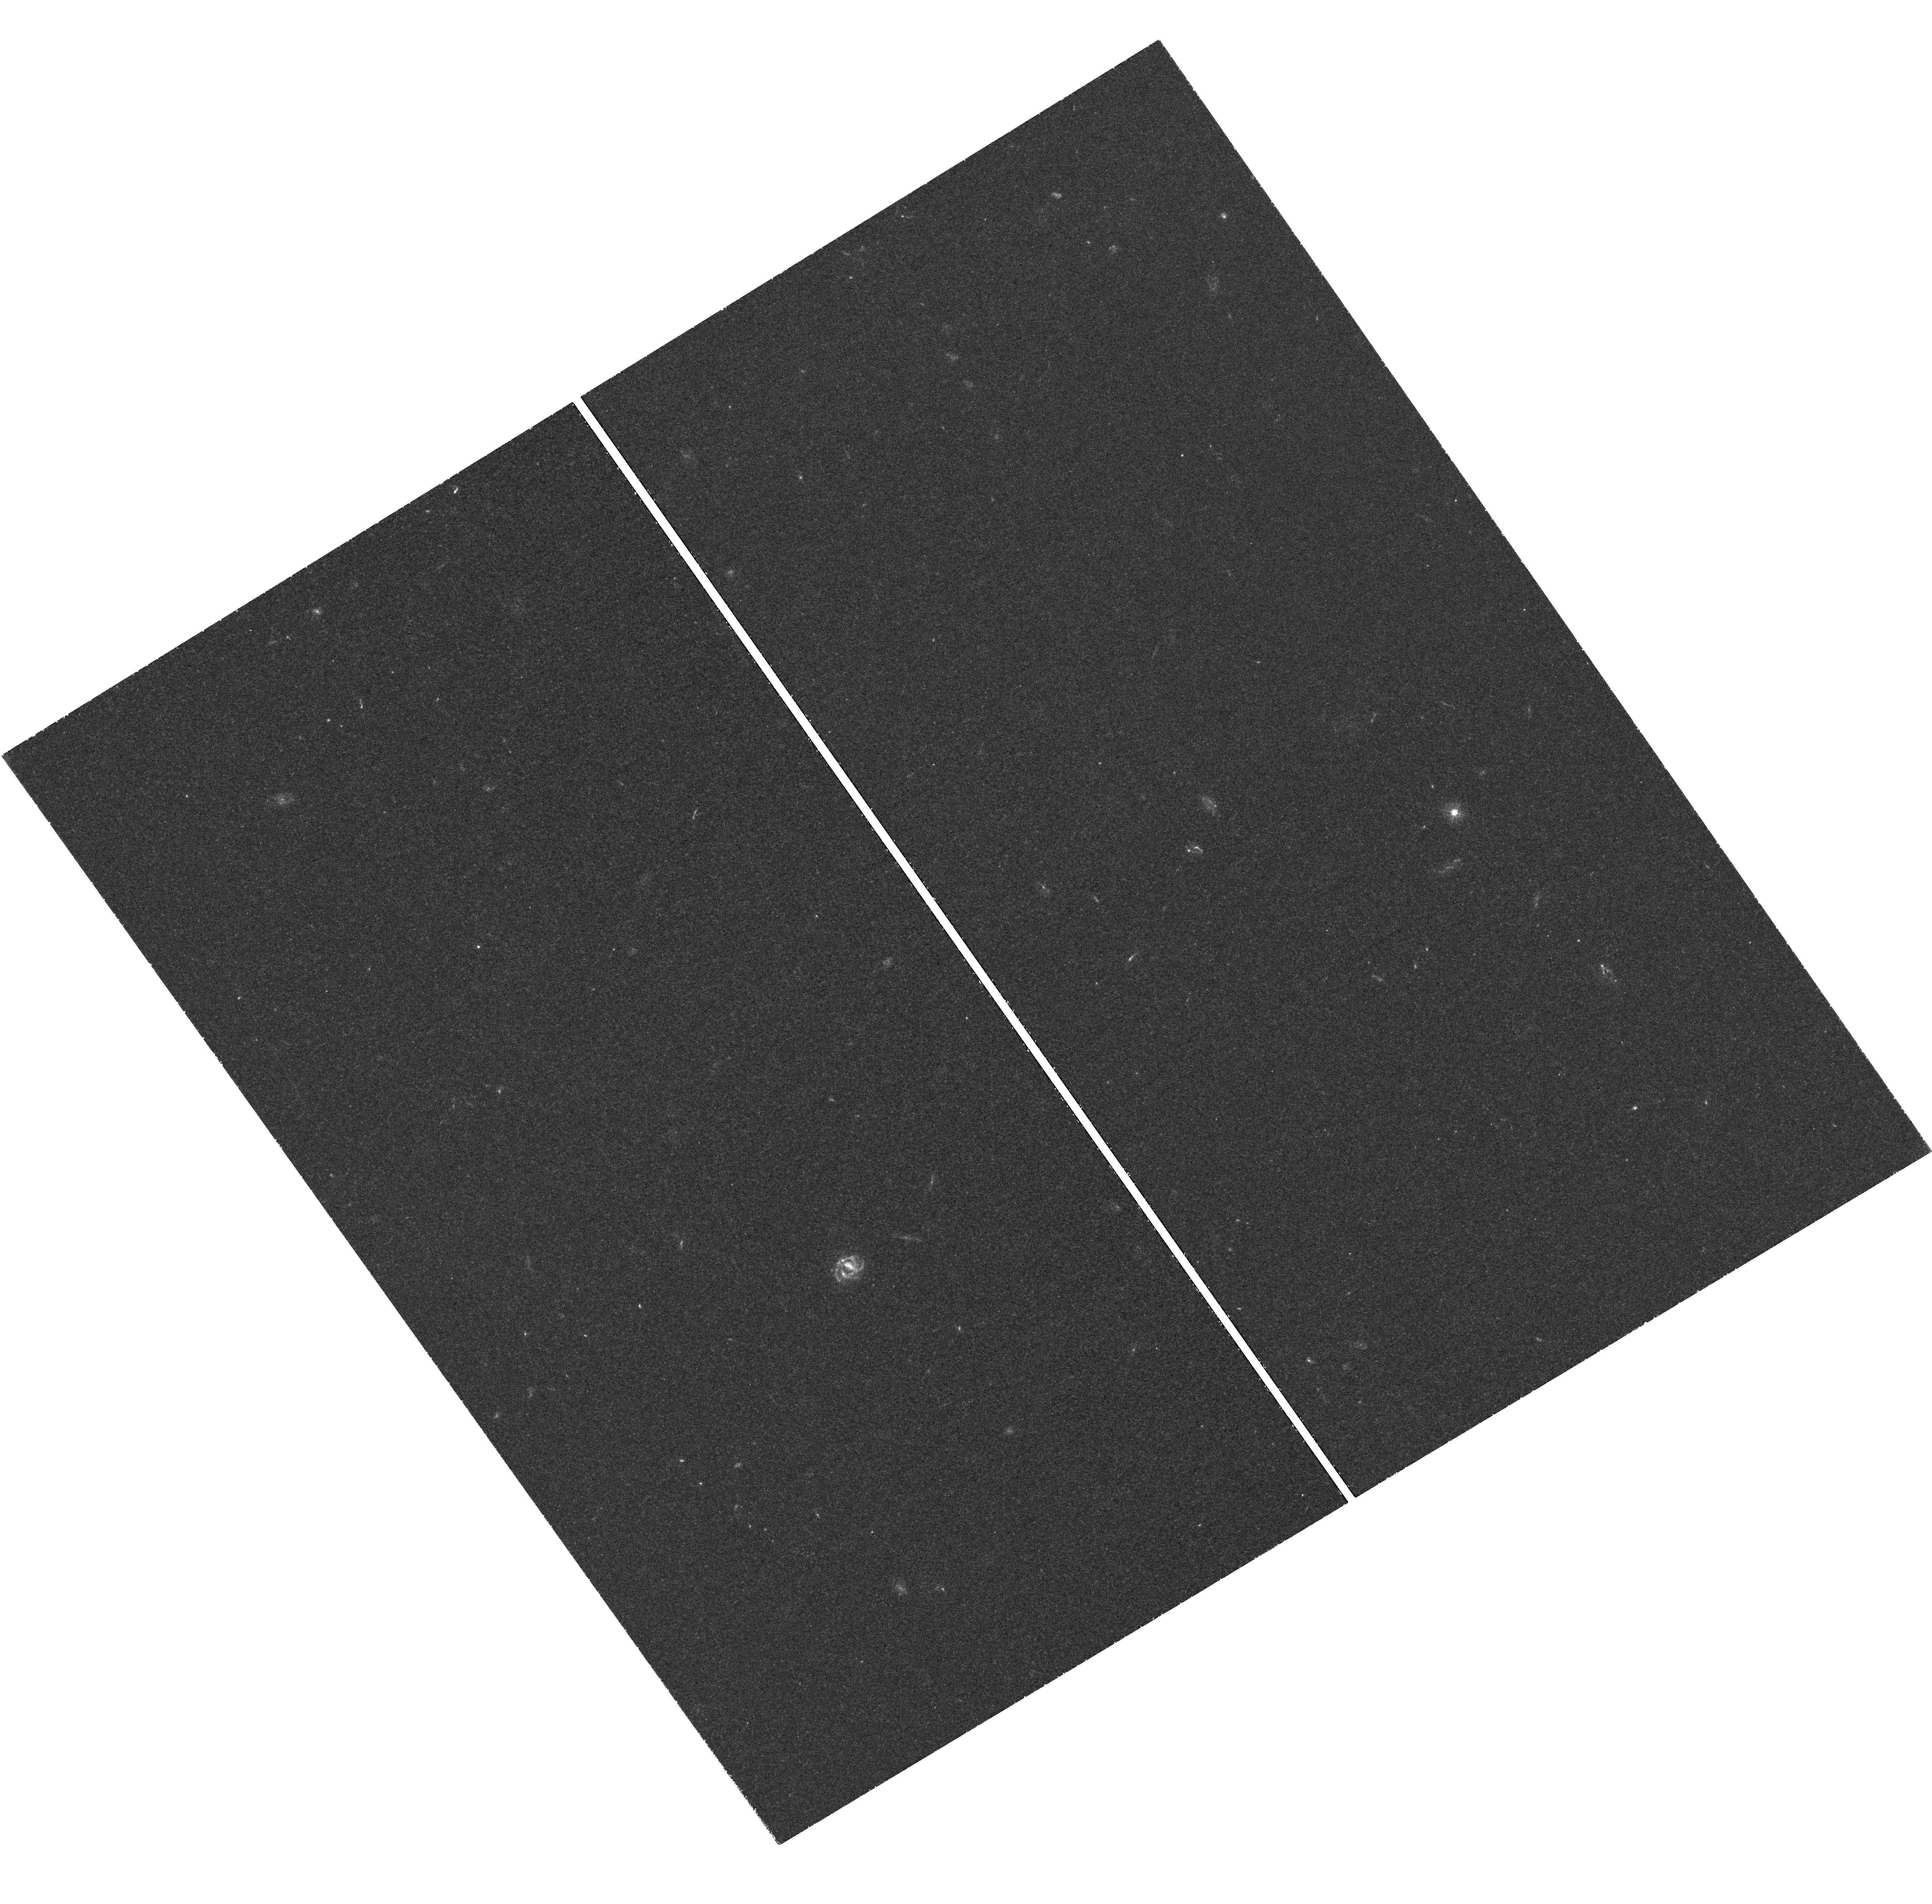
Target: SSA-22A. Instrument: WFC3/UVIS. Filter: F336W. Exposure: 1.5 h. Observation ID: hst_11636_08_wfc3_uvis_f336w_ib6108

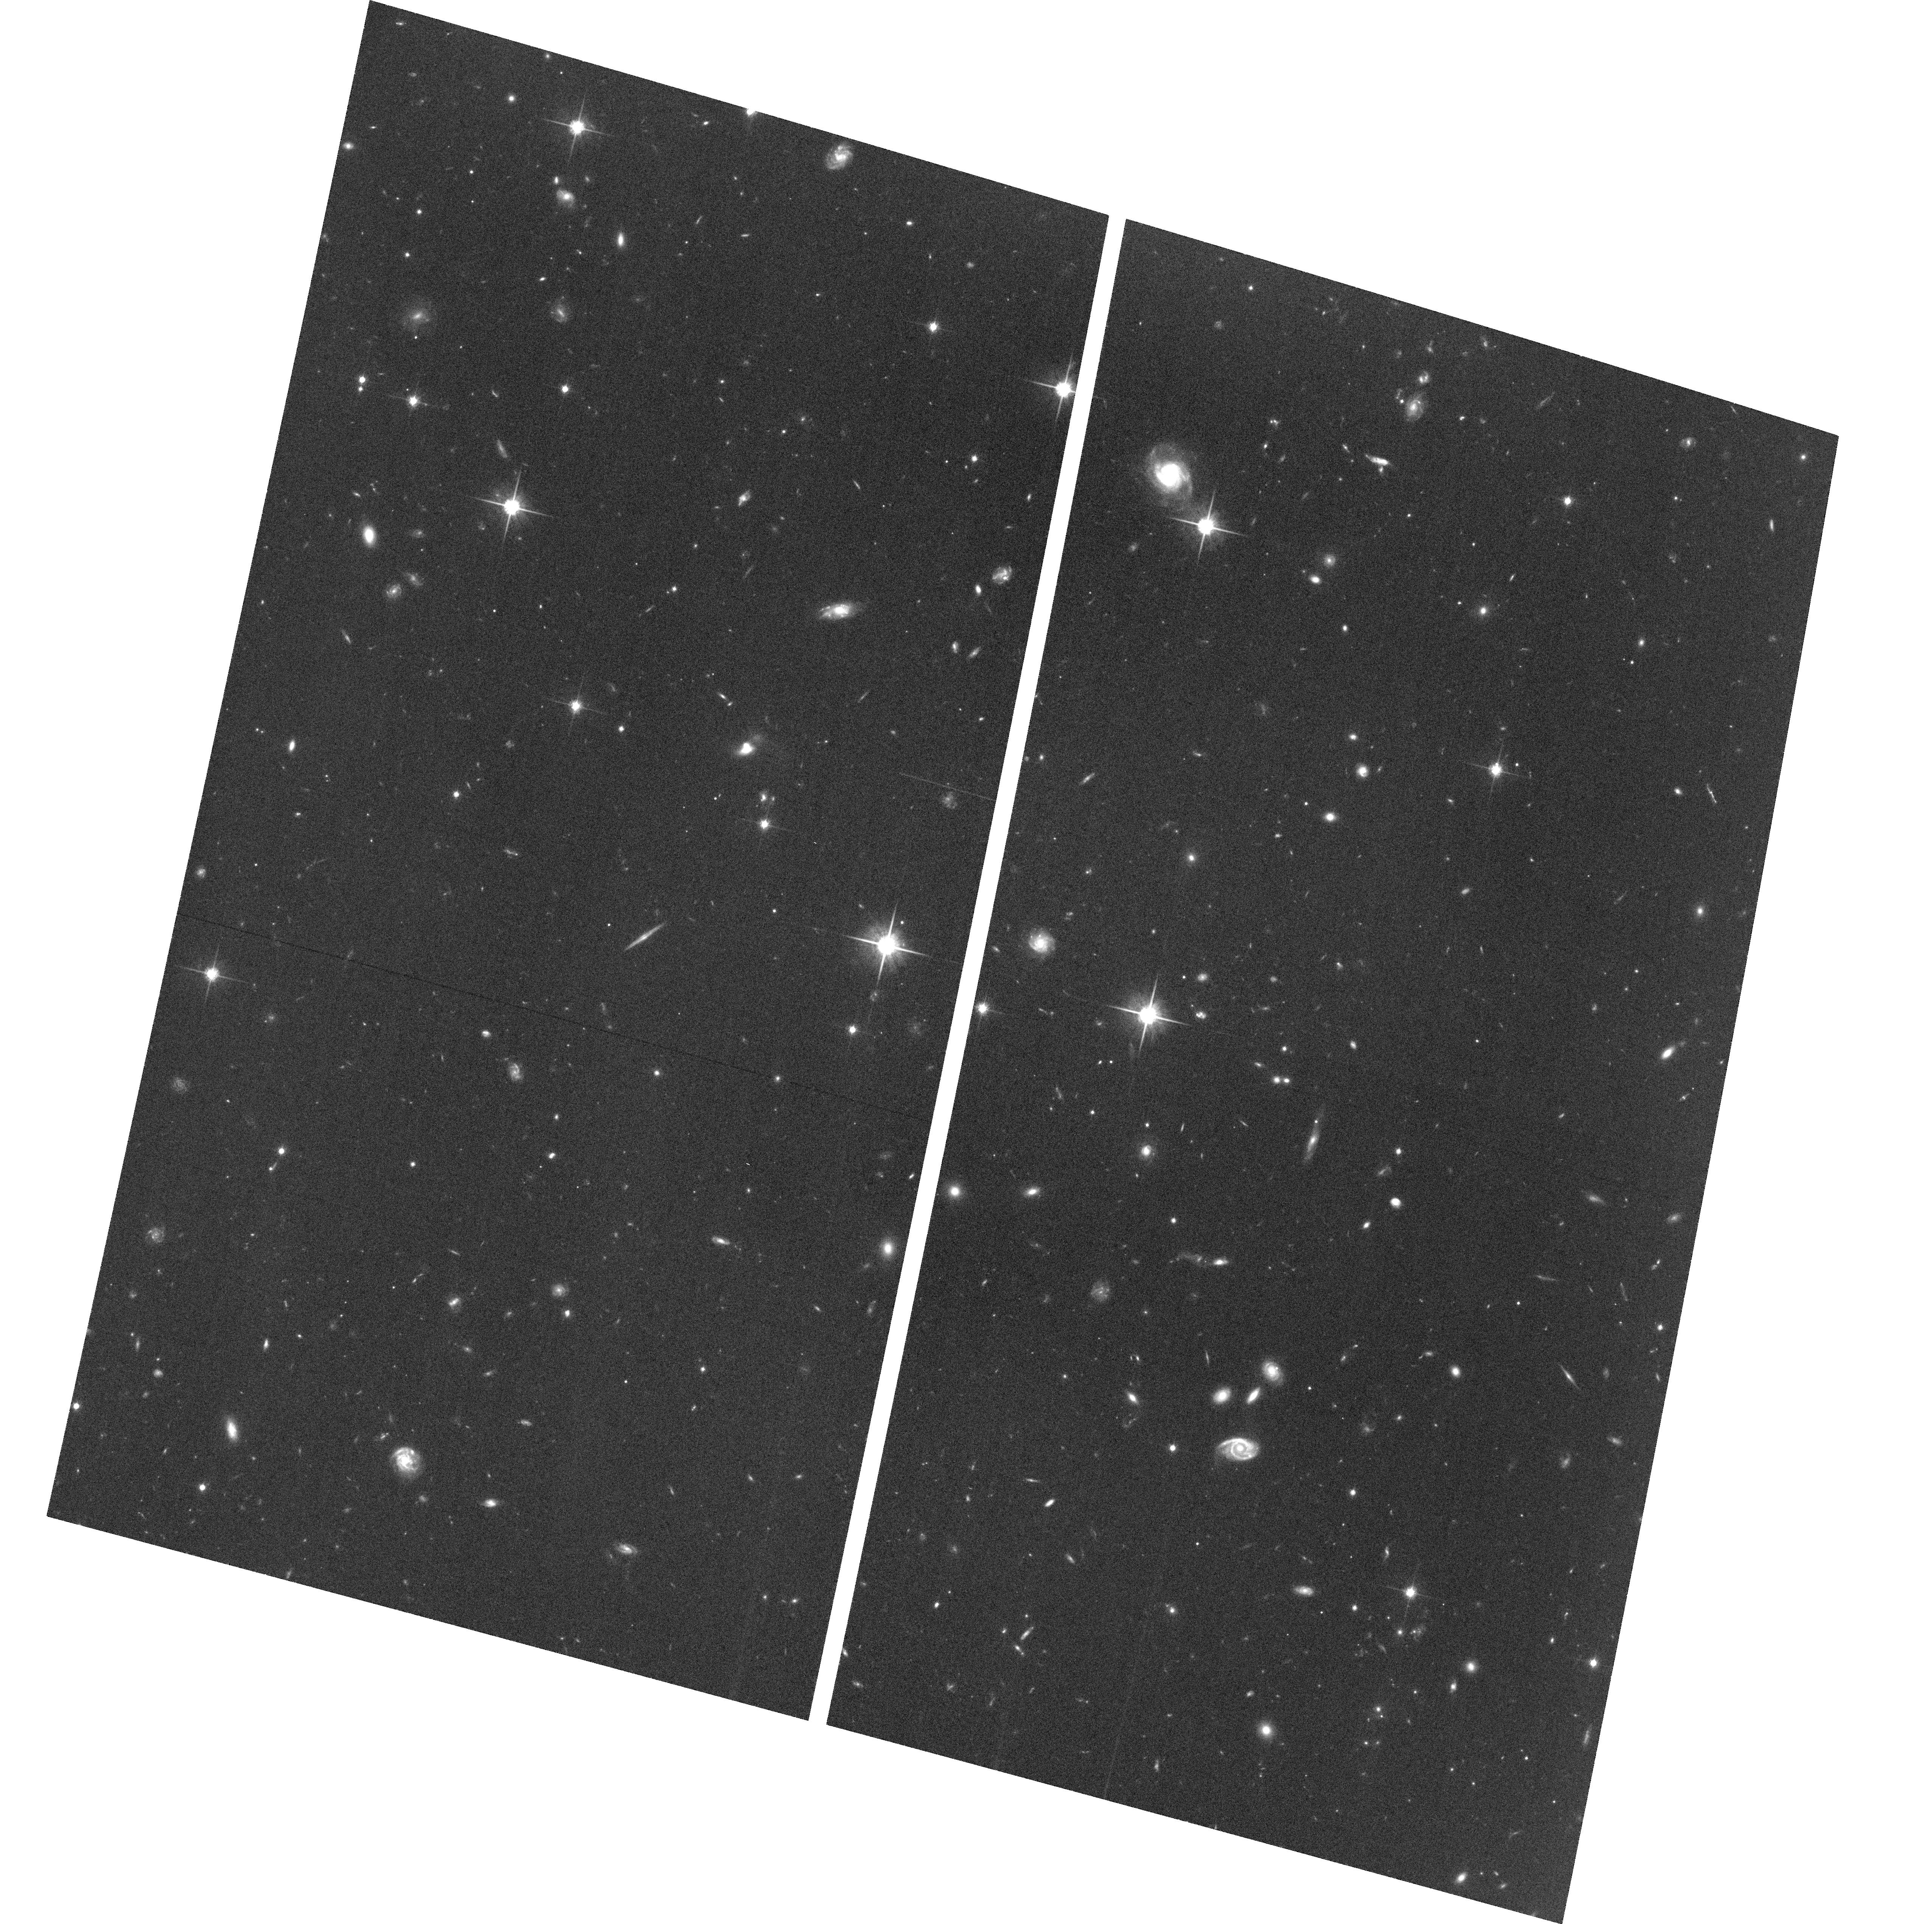
Target: field at RA 334.427°, Dec 0.237°. Instrument: ACS/WFC. Filter: F814W. Exposure: 1.1 h. Observation ID: hst_11636_02_acs_wfc_f814w_jb6102

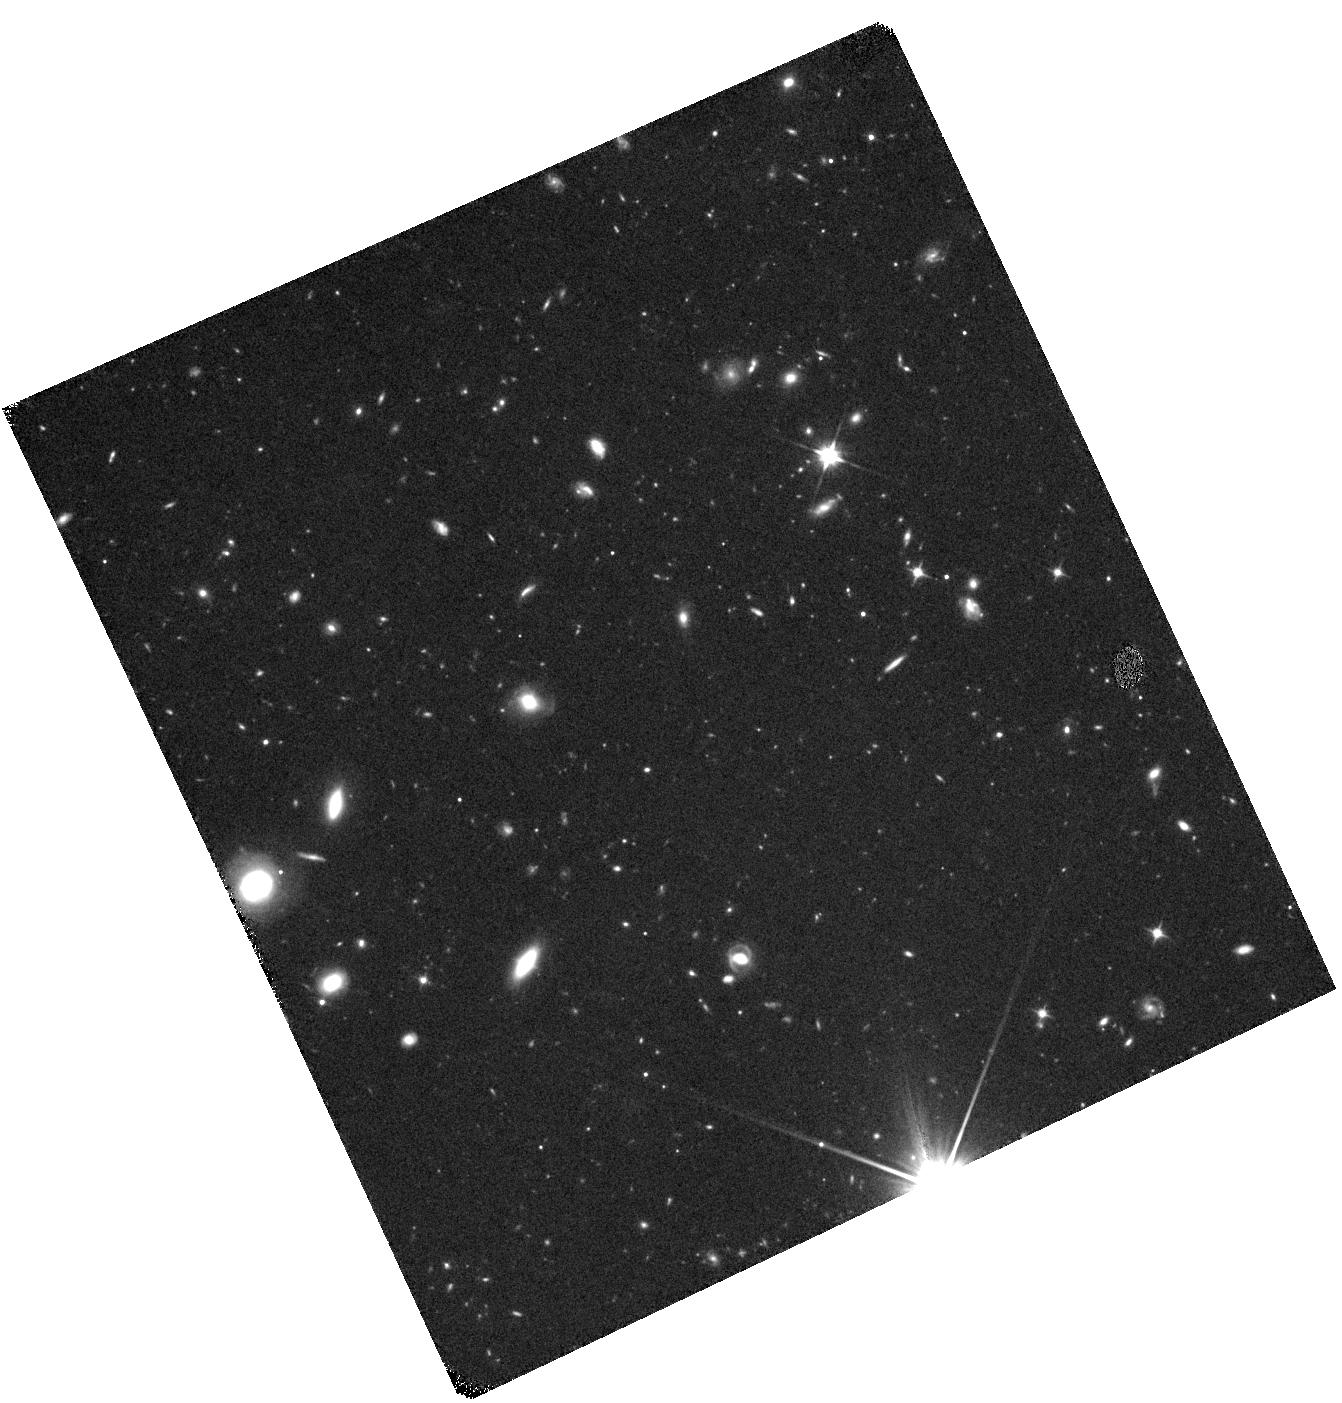
Target: SSA-22A-IR. Instrument: WFC3/IR. Filter: F110W. Exposure: 44 min. Observation ID: hst_11636_19_wfc3_ir_f110w_ib6119

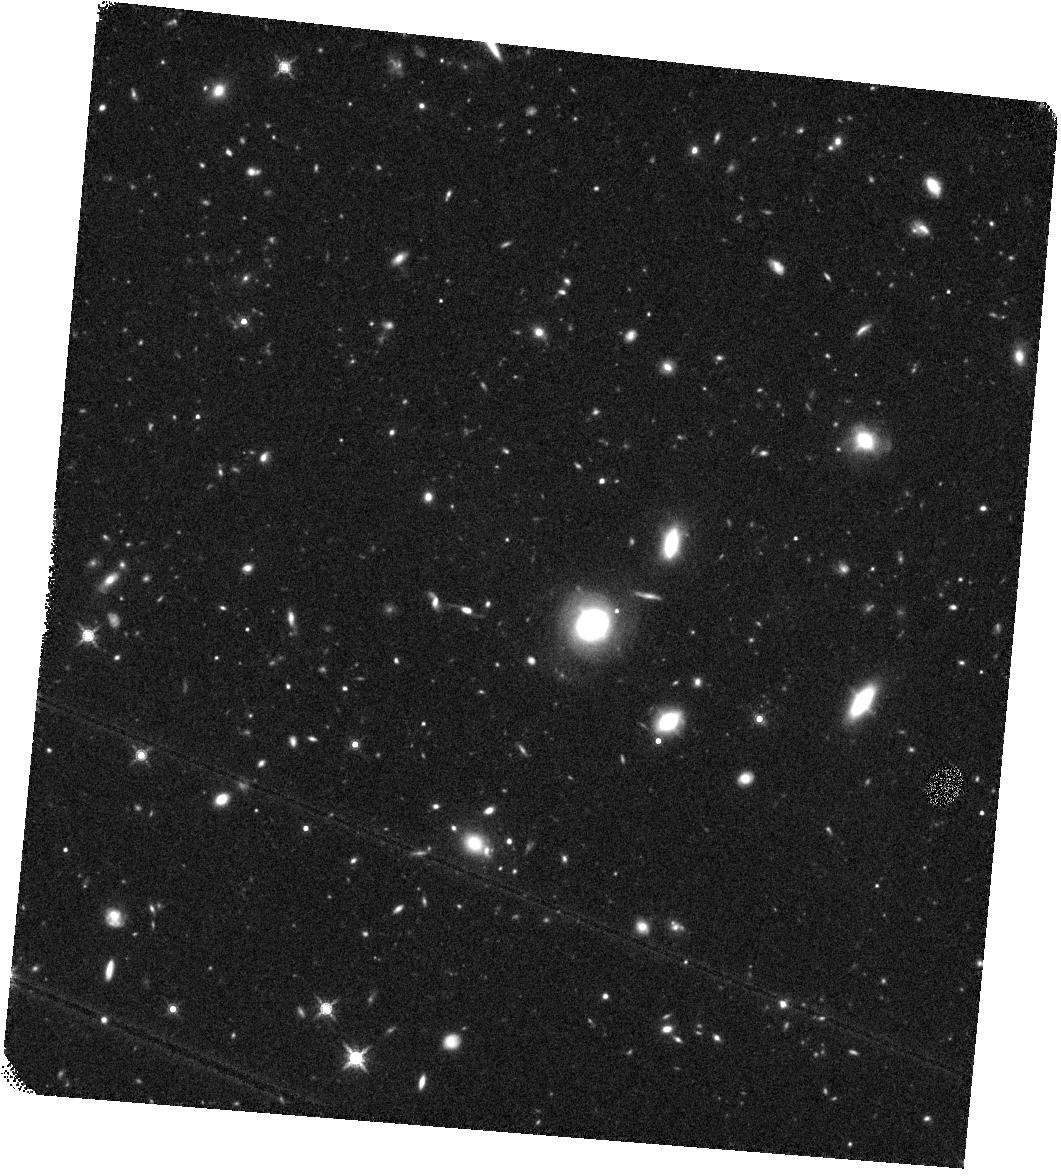
Target: SSA-22A-IR2. Instrument: WFC3/IR. Filter: F160W. Exposure: 44 min. Observation ID: hst_11636_20_wfc3_ir_f160w_ib6120

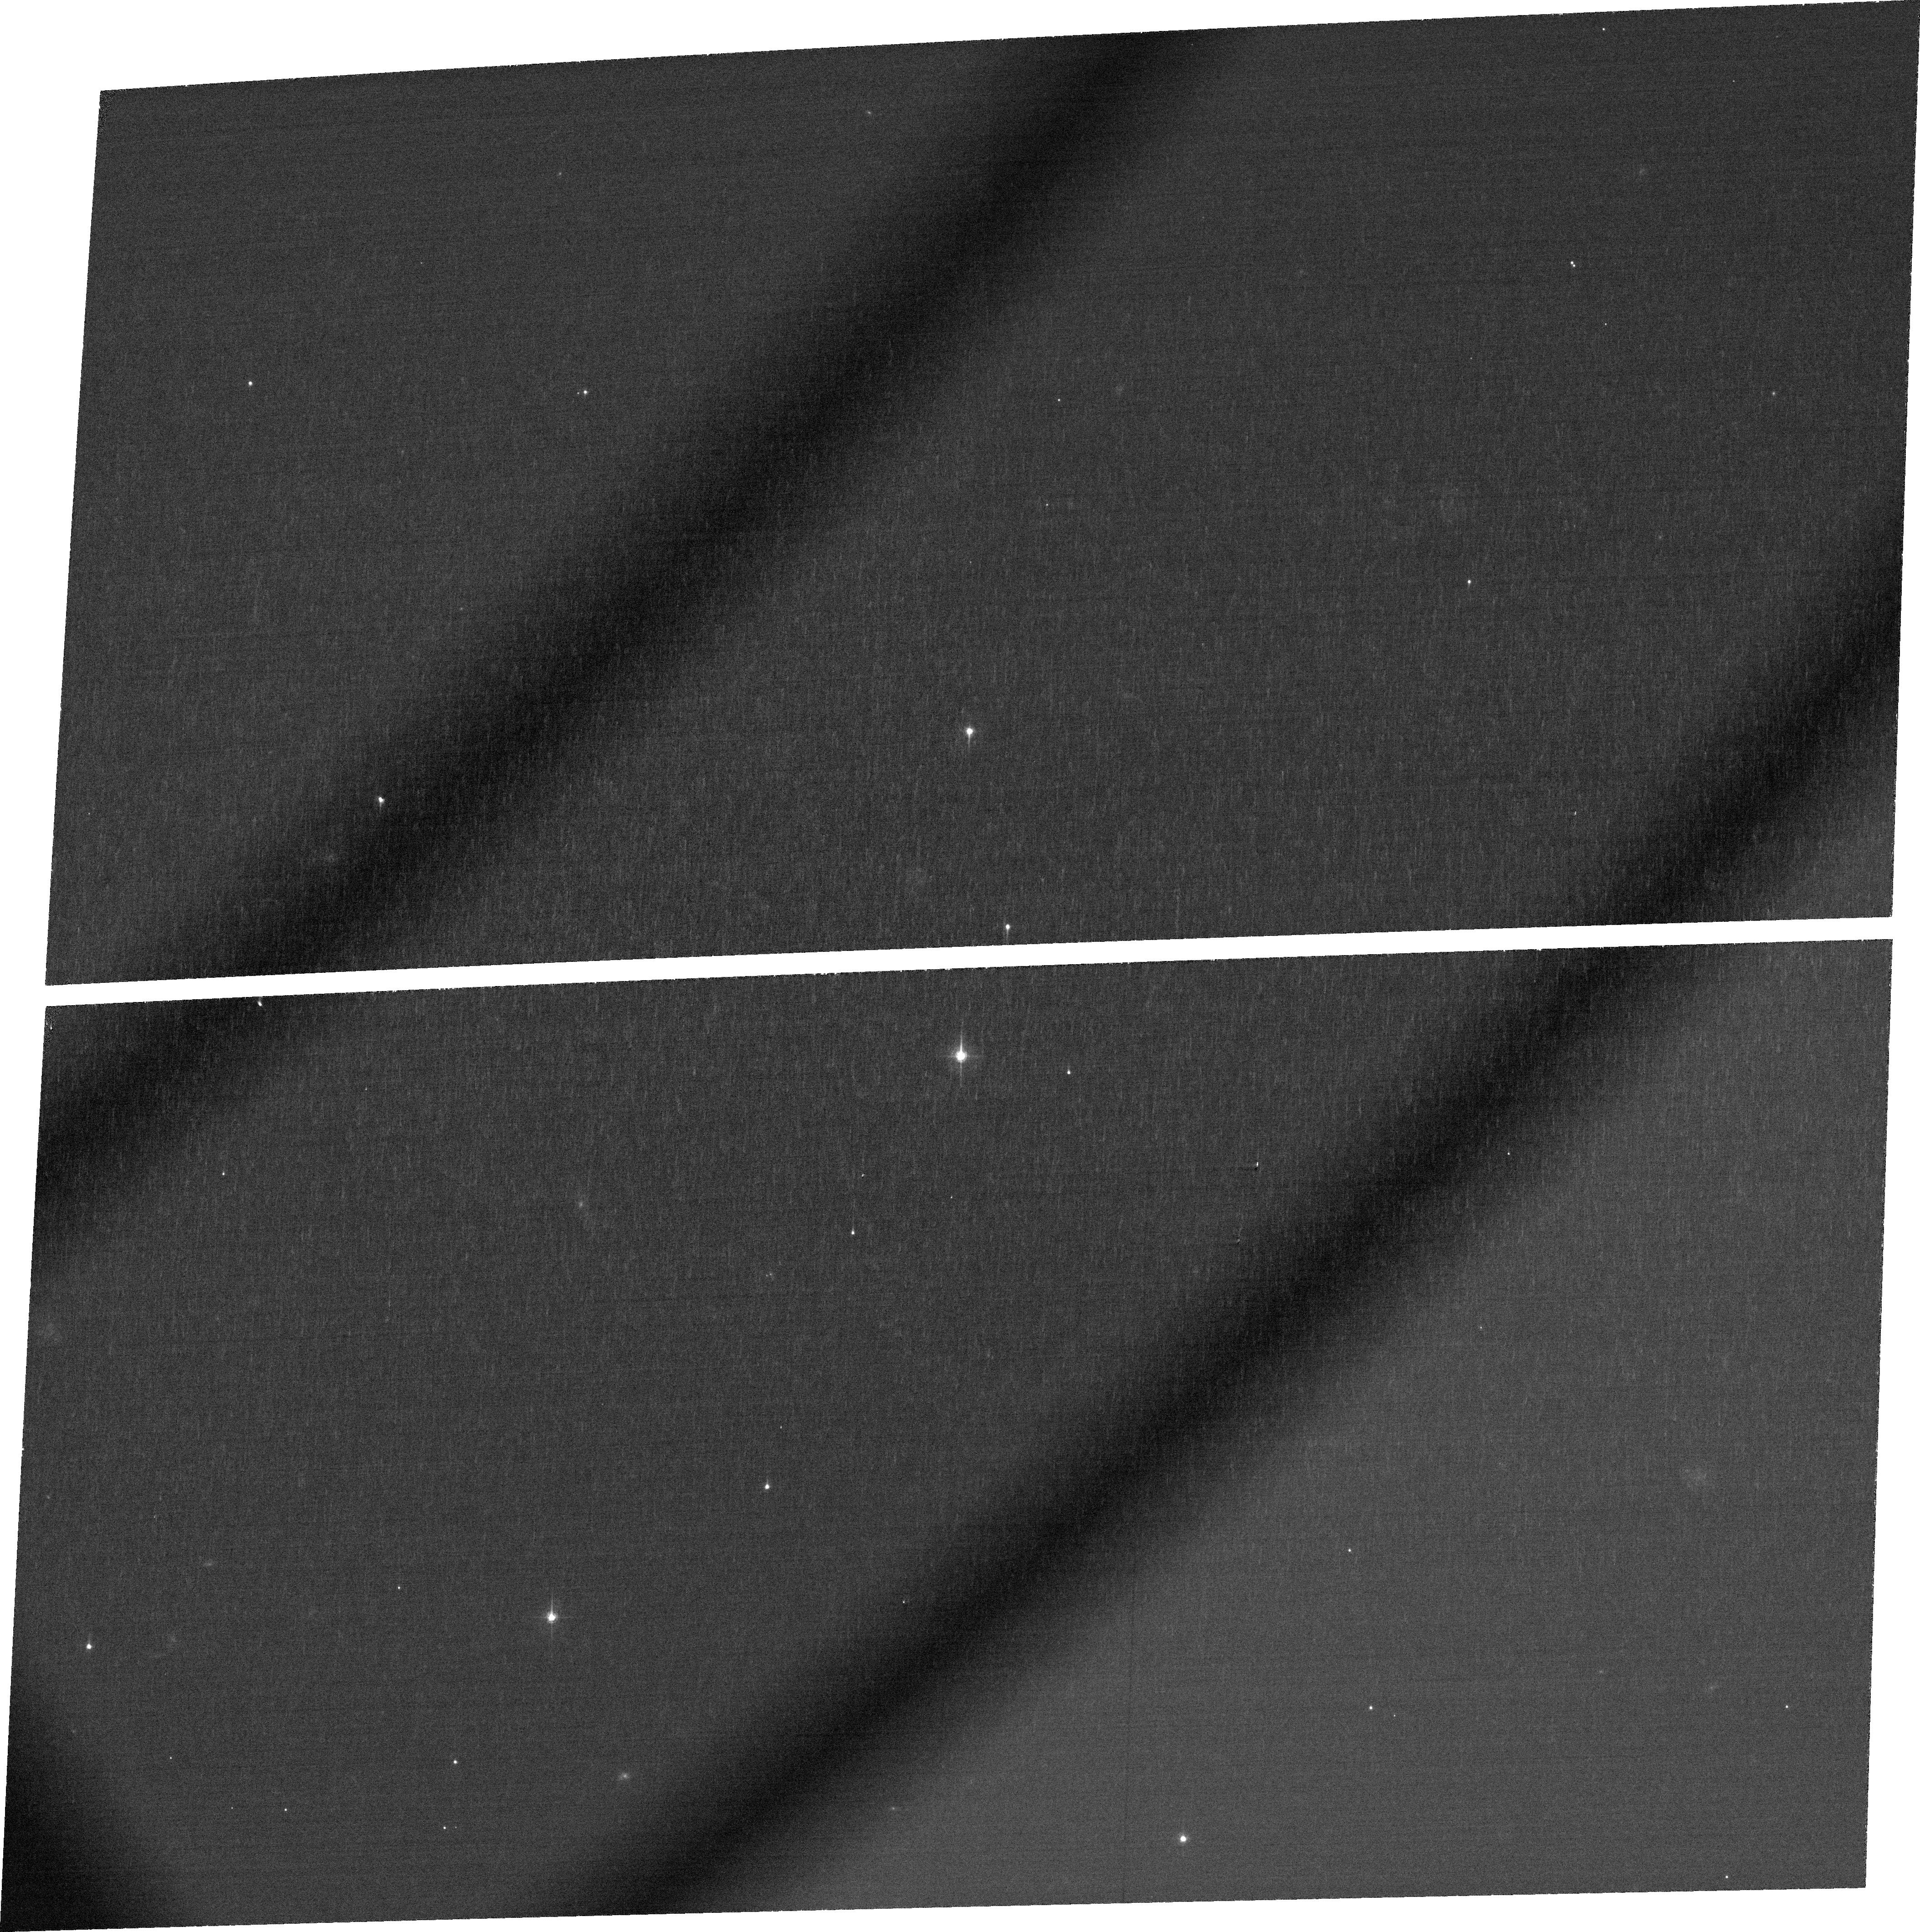
Target: field at RA 334.419°, Dec 0.221°. Instrument: ACS/WFC. Filter: FR505N. Exposure: 1.1 h. Observation ID: jb6104010

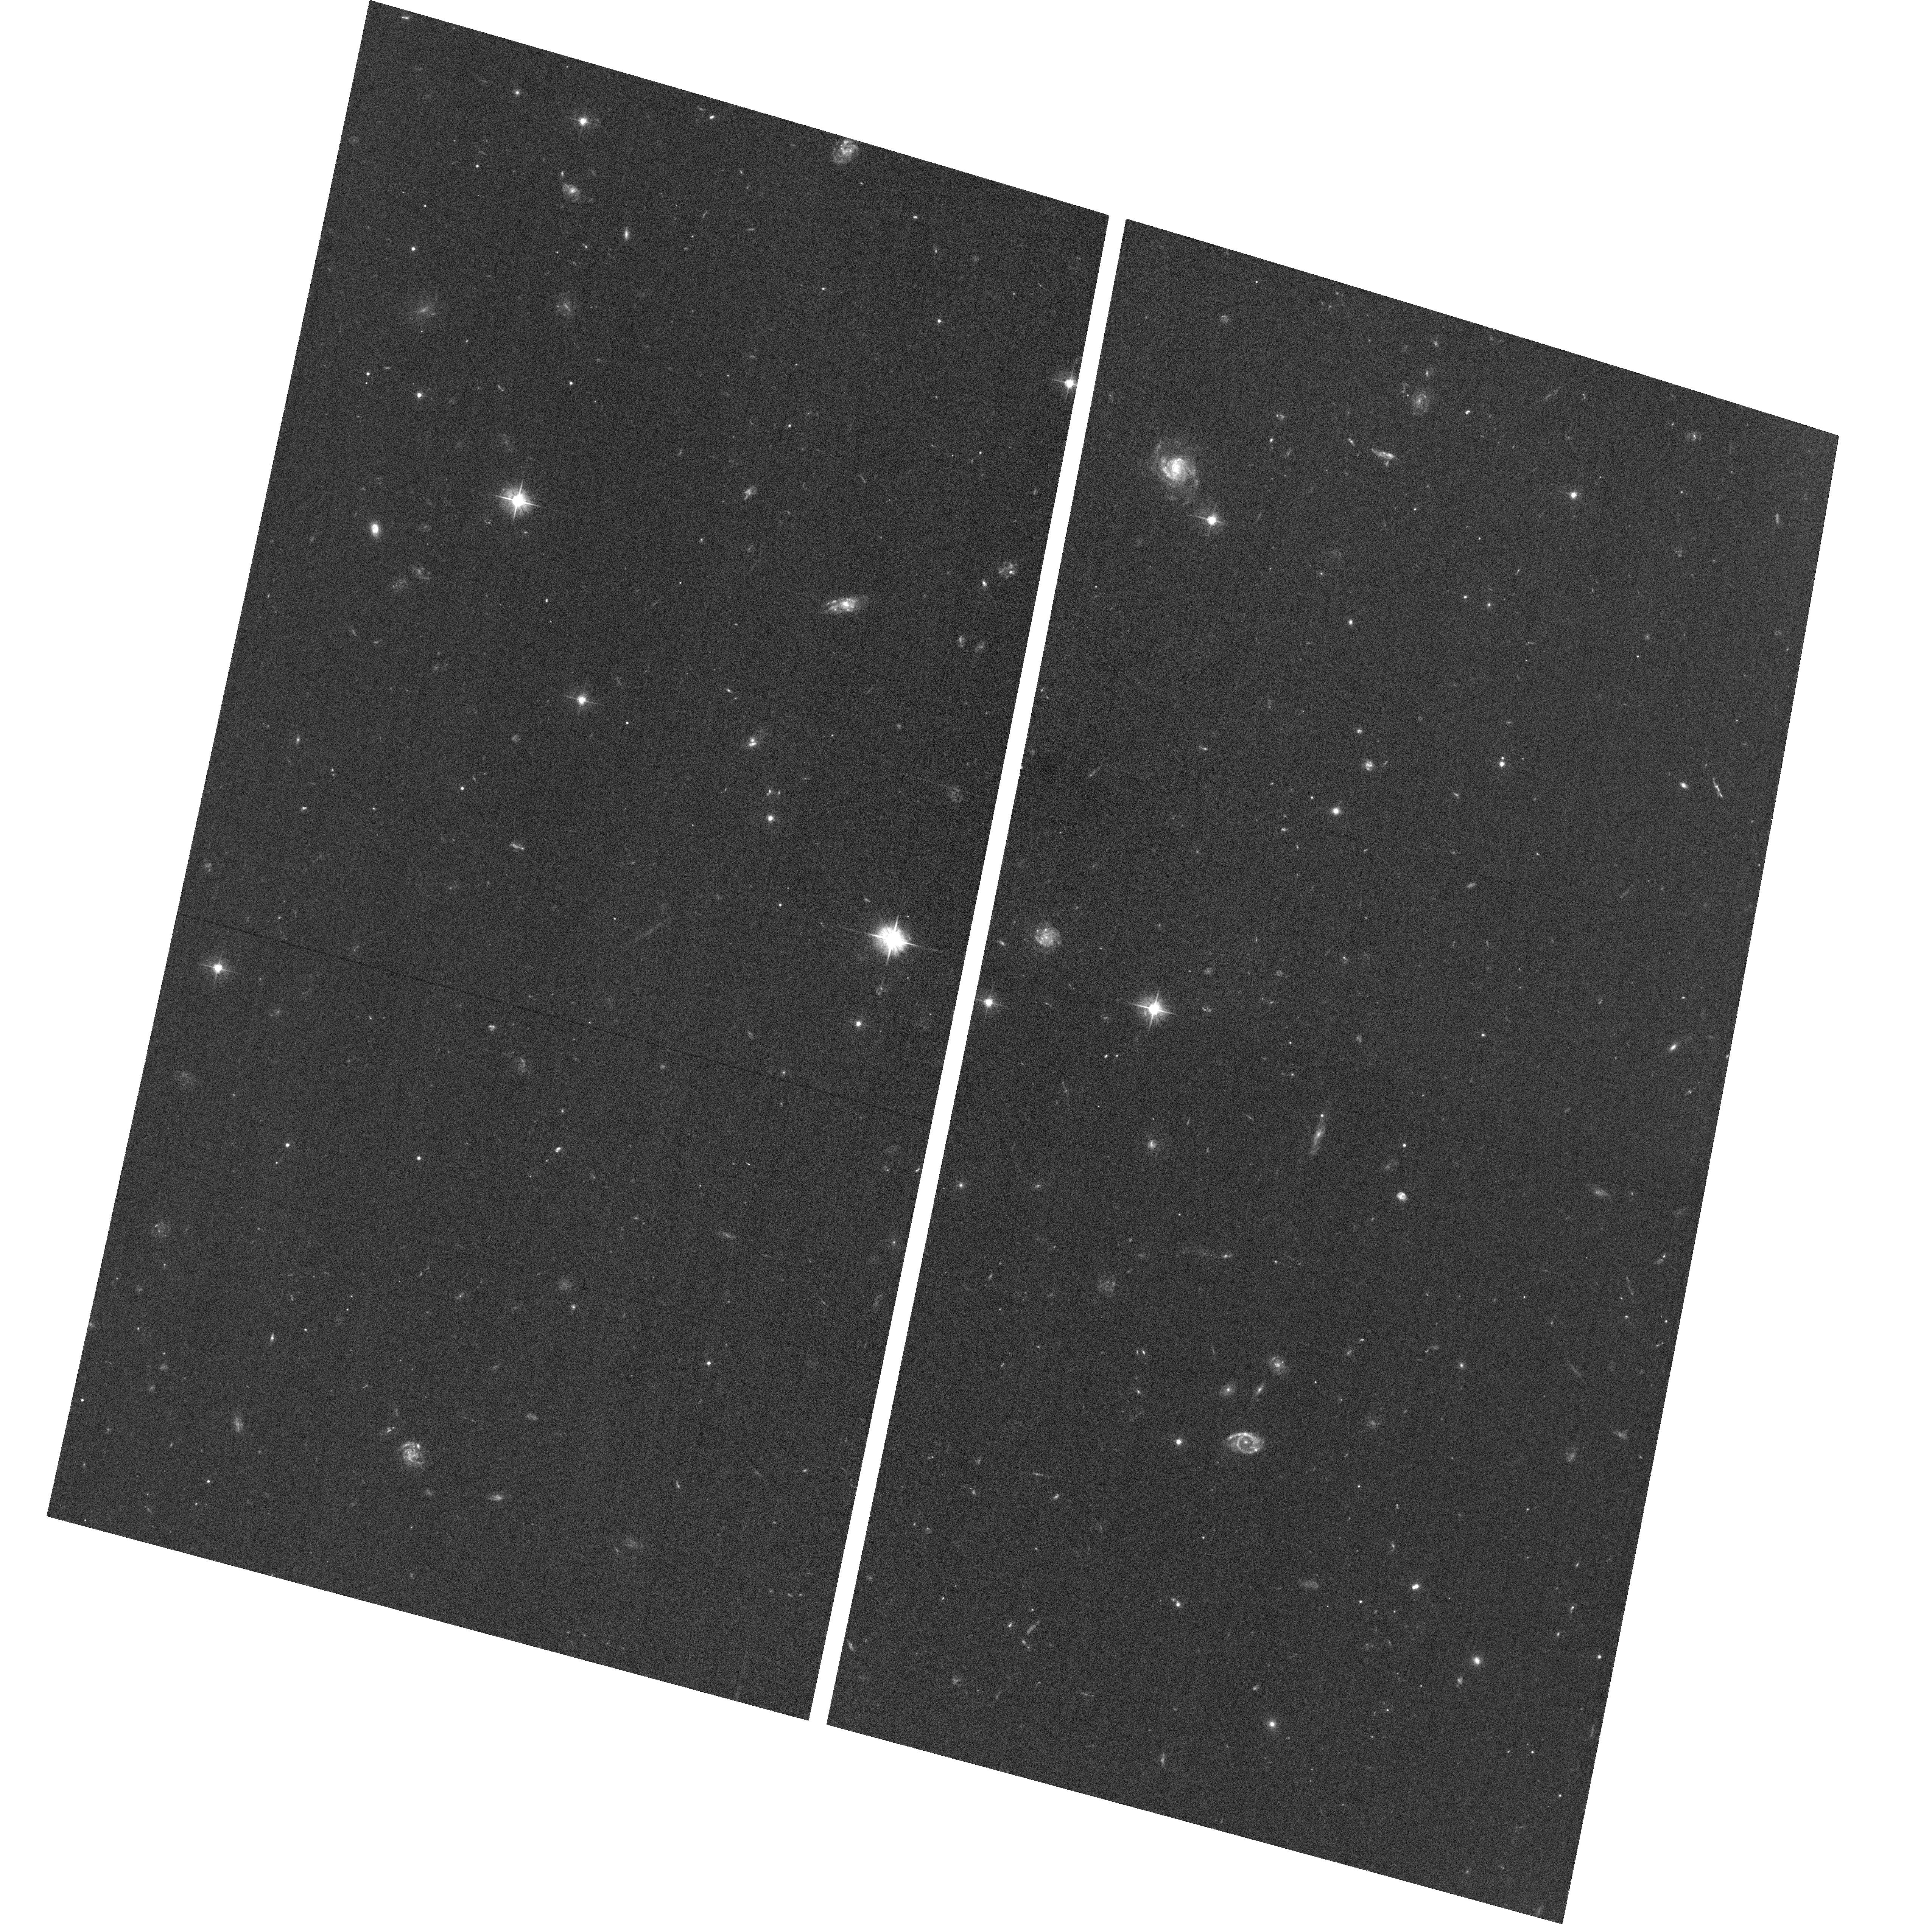
Target: field at RA 334.427°, Dec 0.237°. Instrument: ACS/WFC. Filter: F475W. Exposure: 1.1 h. Observation ID: hst_11636_09_acs_wfc_f475w_jb6109

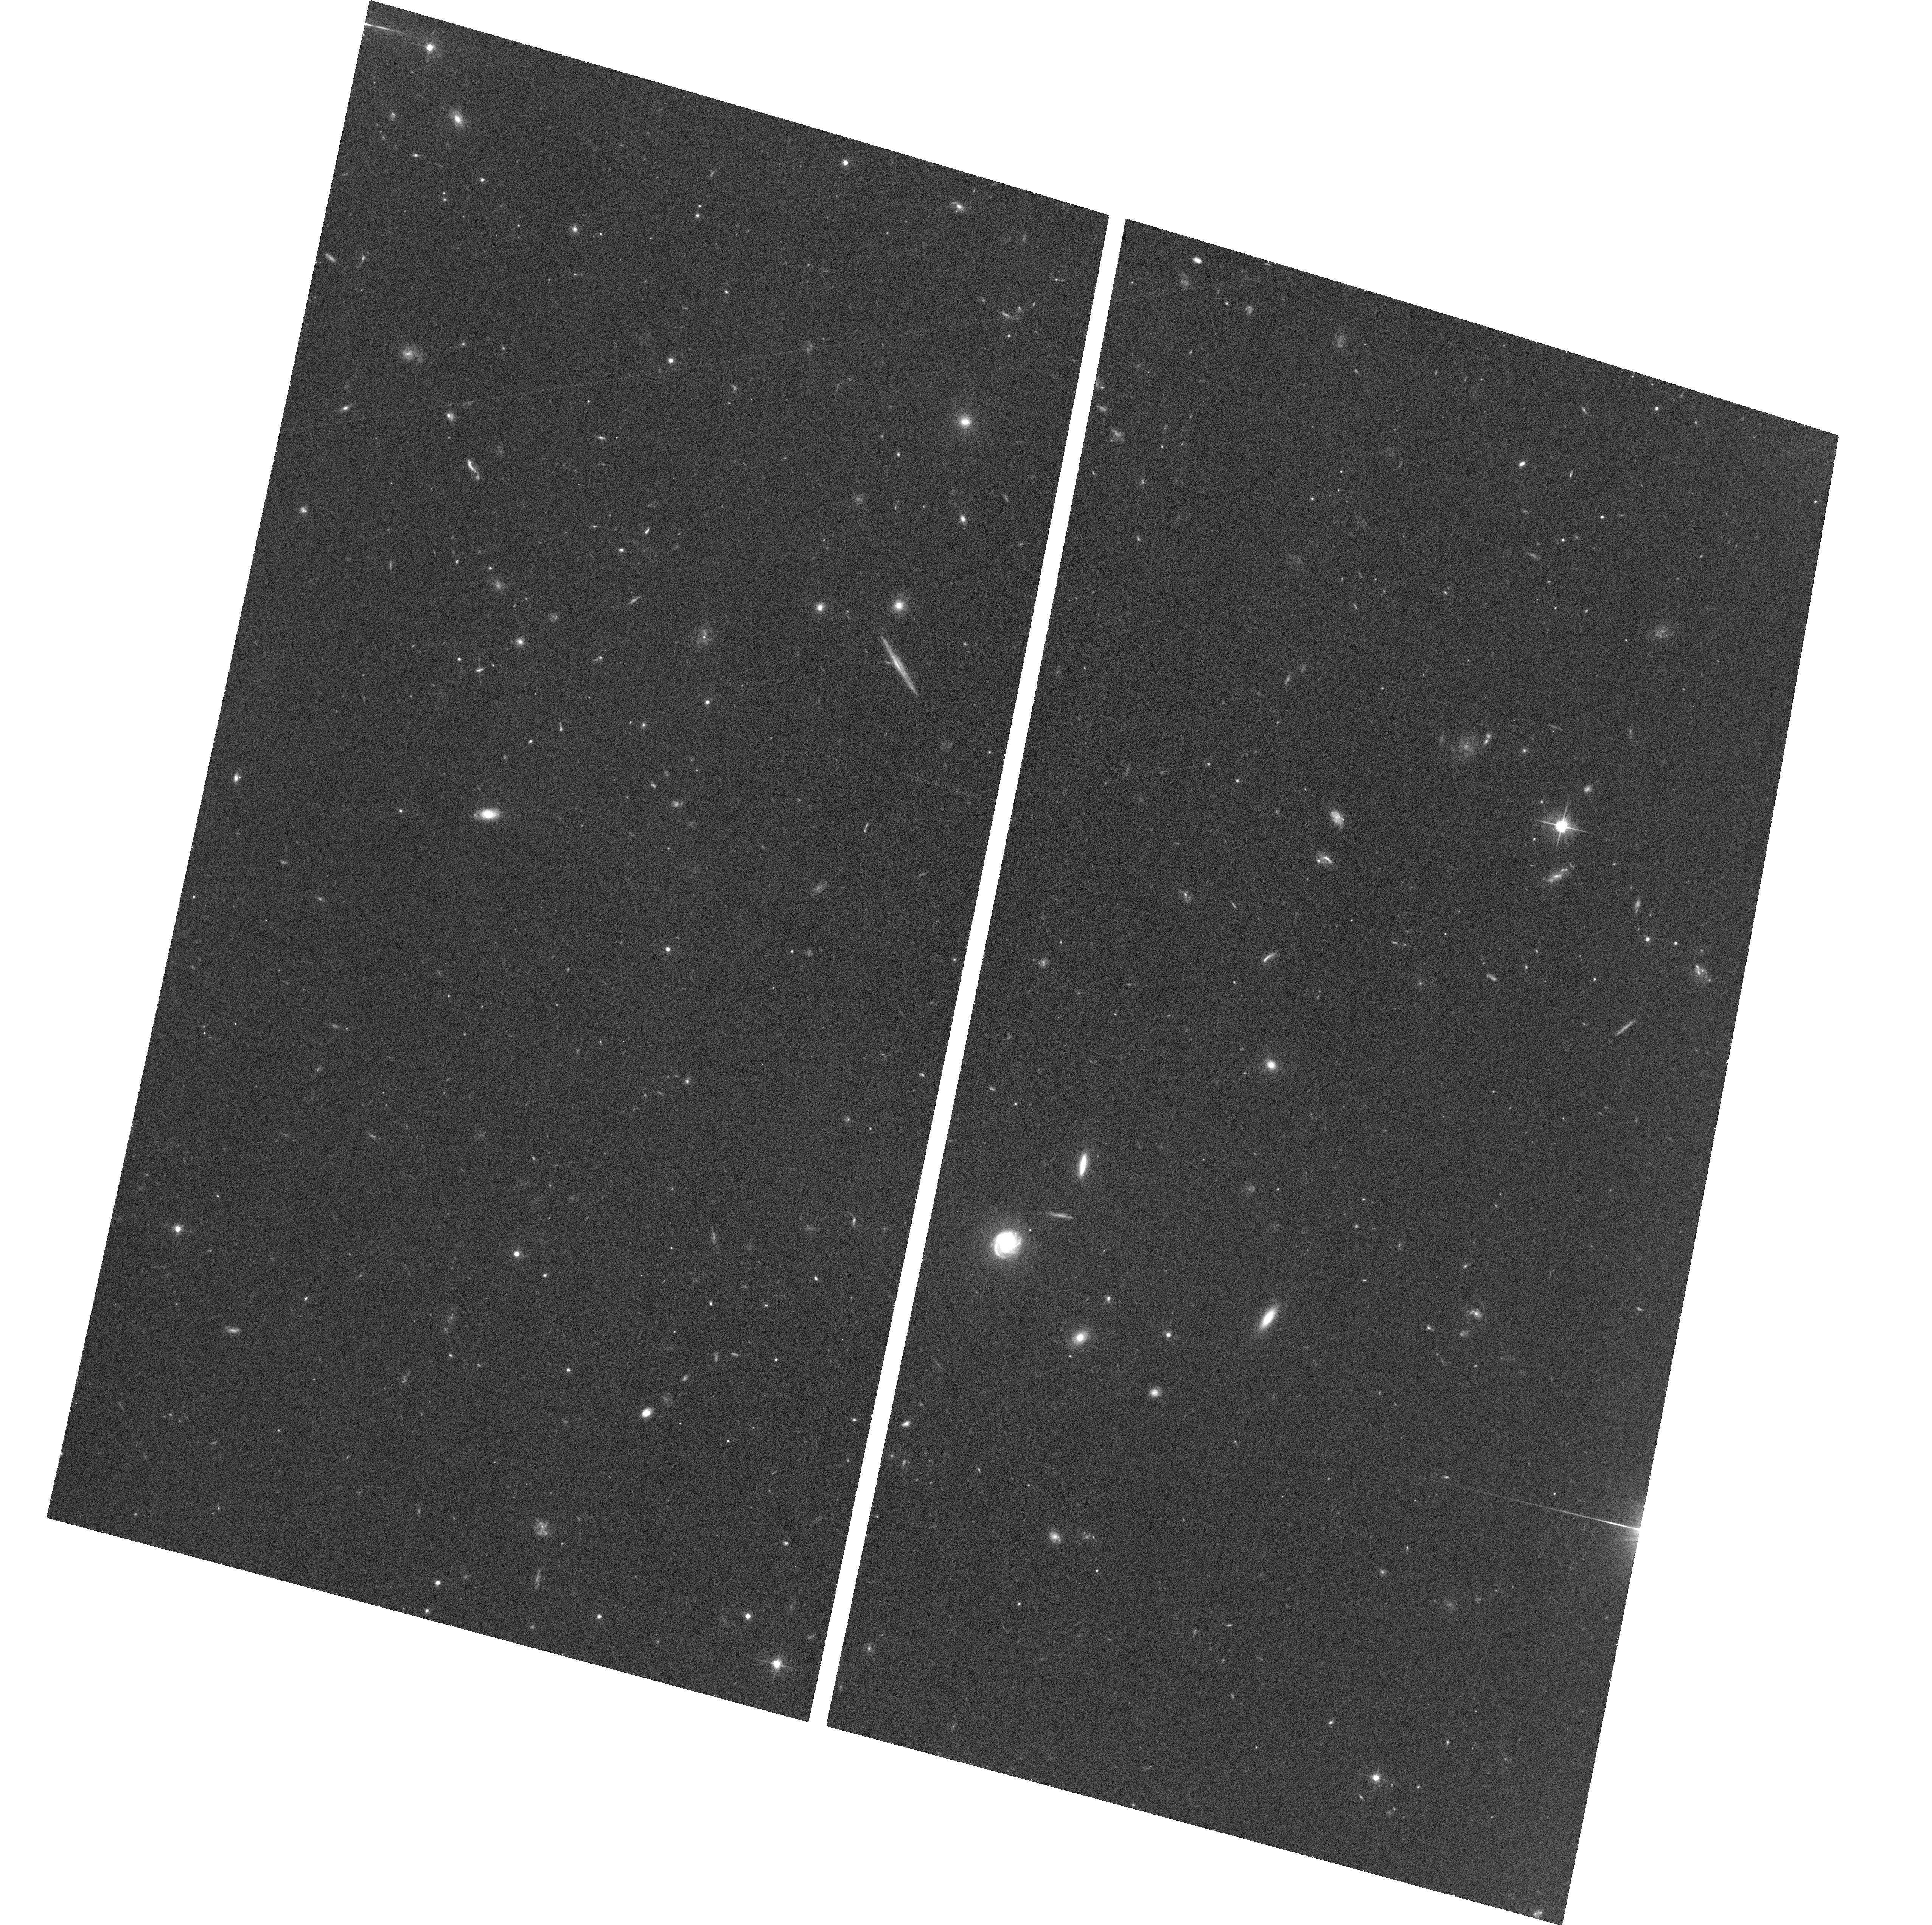
Target: SSA-22A. Instrument: ACS/WFC. Filter: F606W. Exposure: 36 min. Observation ID: hst_11636_17_acs_wfc_f606w_jb6117

First Resolved Imaging of Escaping Lyman Continuum (PI: Siana, Brian)

The emission from star-forming galaxies appears to be responsible for reionization of the universe at z > 6. However, the models that attempt to describe the detailed impact of high-redshift galaxies on the surrounding inter-galactic medium (IGM) are strongly dependent upon several uncertain parameters. Perhaps the most uncertain is the fraction of HI-ionizing photons produced by young stars that escape into the IGM. Most attempts to measure this "escape fraction" have produced null results. Recently, a small subset of z~3 Lyman Break Galaxies (LBGs) has been found exhibiting large escape fractions. It remains unclear however, what differentiates them from other LBGs. Several models attempt to explain how such a large fraction of ionizing continuum can escape through the HI and dust in the ISM (eg. "chimneys" created by SNe winds, globular cluster formation, etc.), each producing unique signatures which can be observed with resolved imaging of the escaping Lyman continuum. To date, there are only six LBGs with individual detections of escaping Lyman continuum at any redshift. We propose a single deep, high resolution WFC3/UVIS image of the ionizing continuum (F336W) and the rest-frame UV/optical (F606W/F814W/F160W) of five of these six LBGs with large escape fractions. These LBGs have a high surface density and large escape fractions, and lie at the optimal redshift for Lyman continuum imaging with UVIS filters, making our sample especially suitable for follow-up. With these data we will discern the mechanisms responsible for producing large escape fractions, and therefore gain insight into the process of reionization.